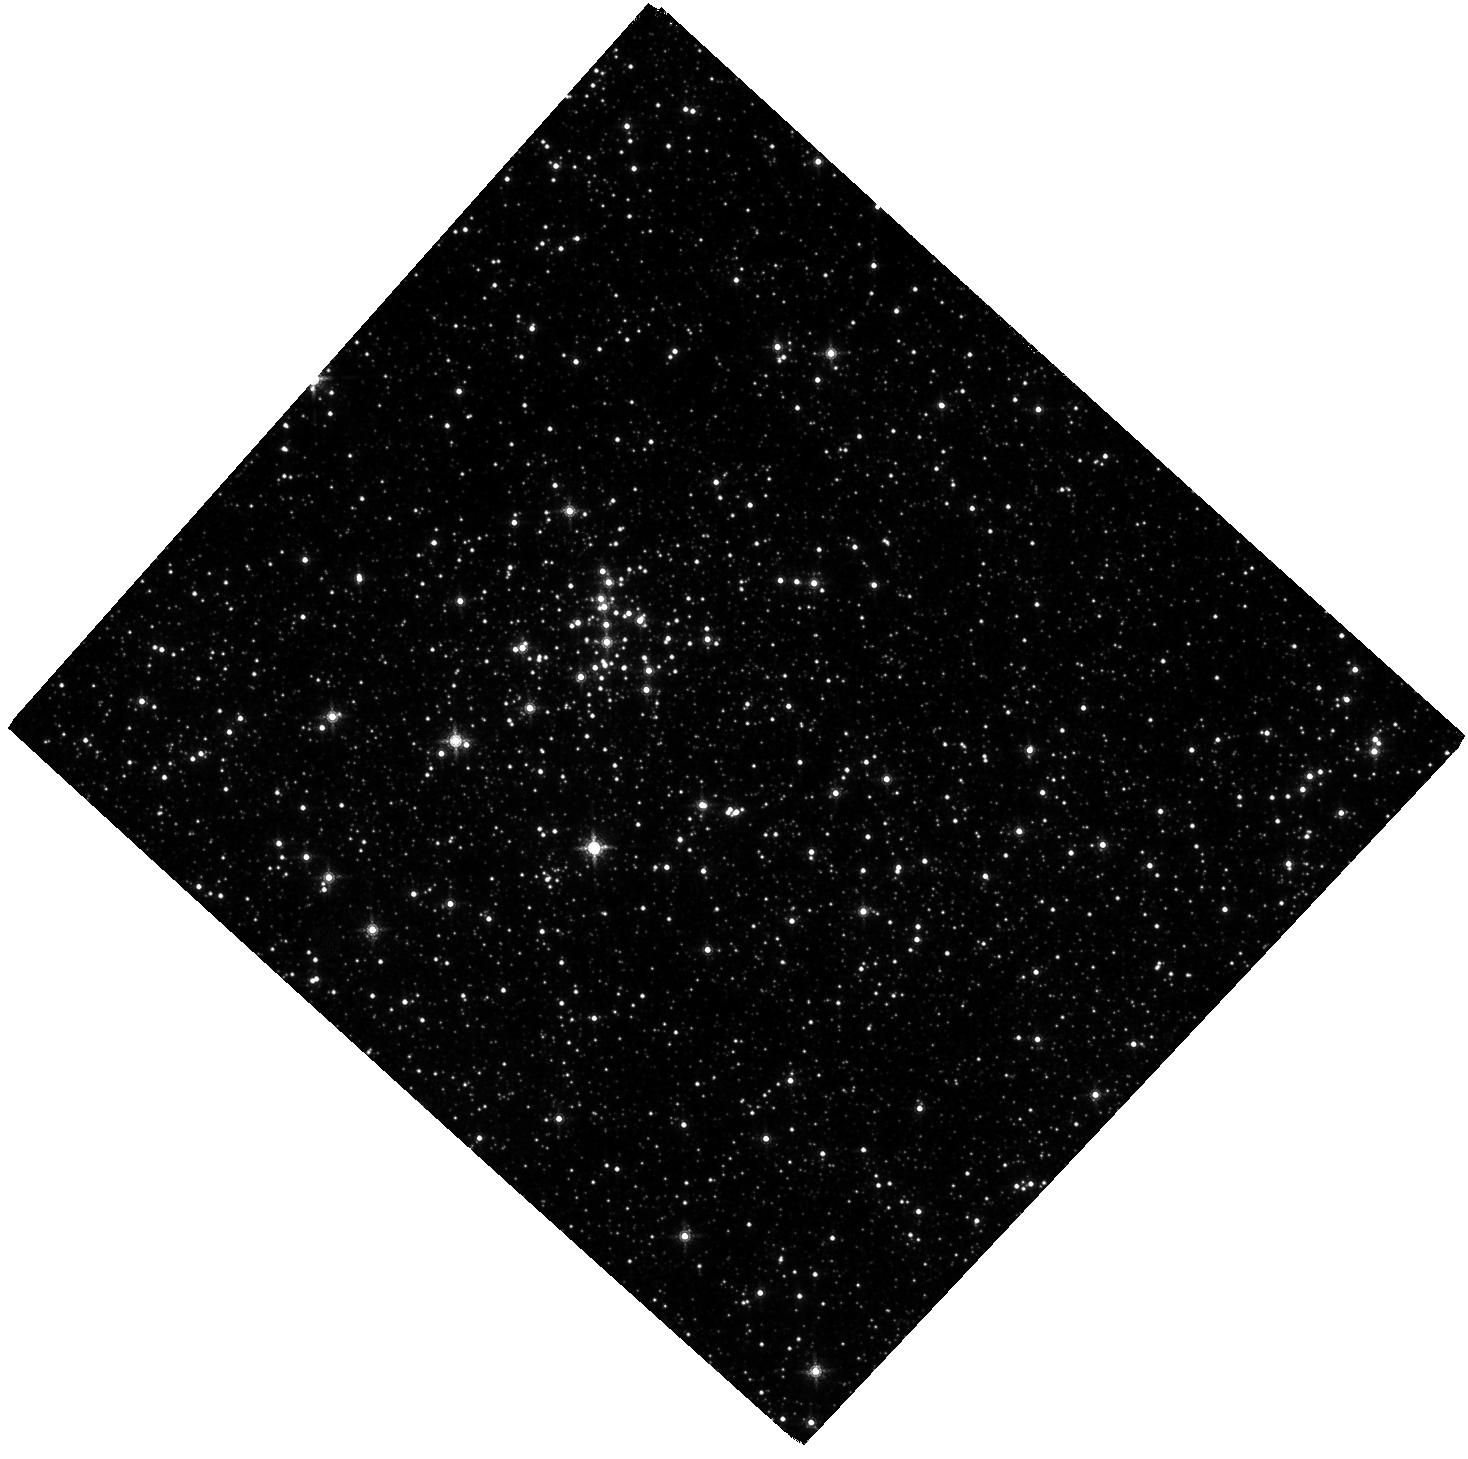
Target: QUINTUPLET. Instrument: WFC3/IR. Filter: F153M. Exposure: 2 h. Observation ID: hst_12318_02_wfc3_ir_f153m_ibia02

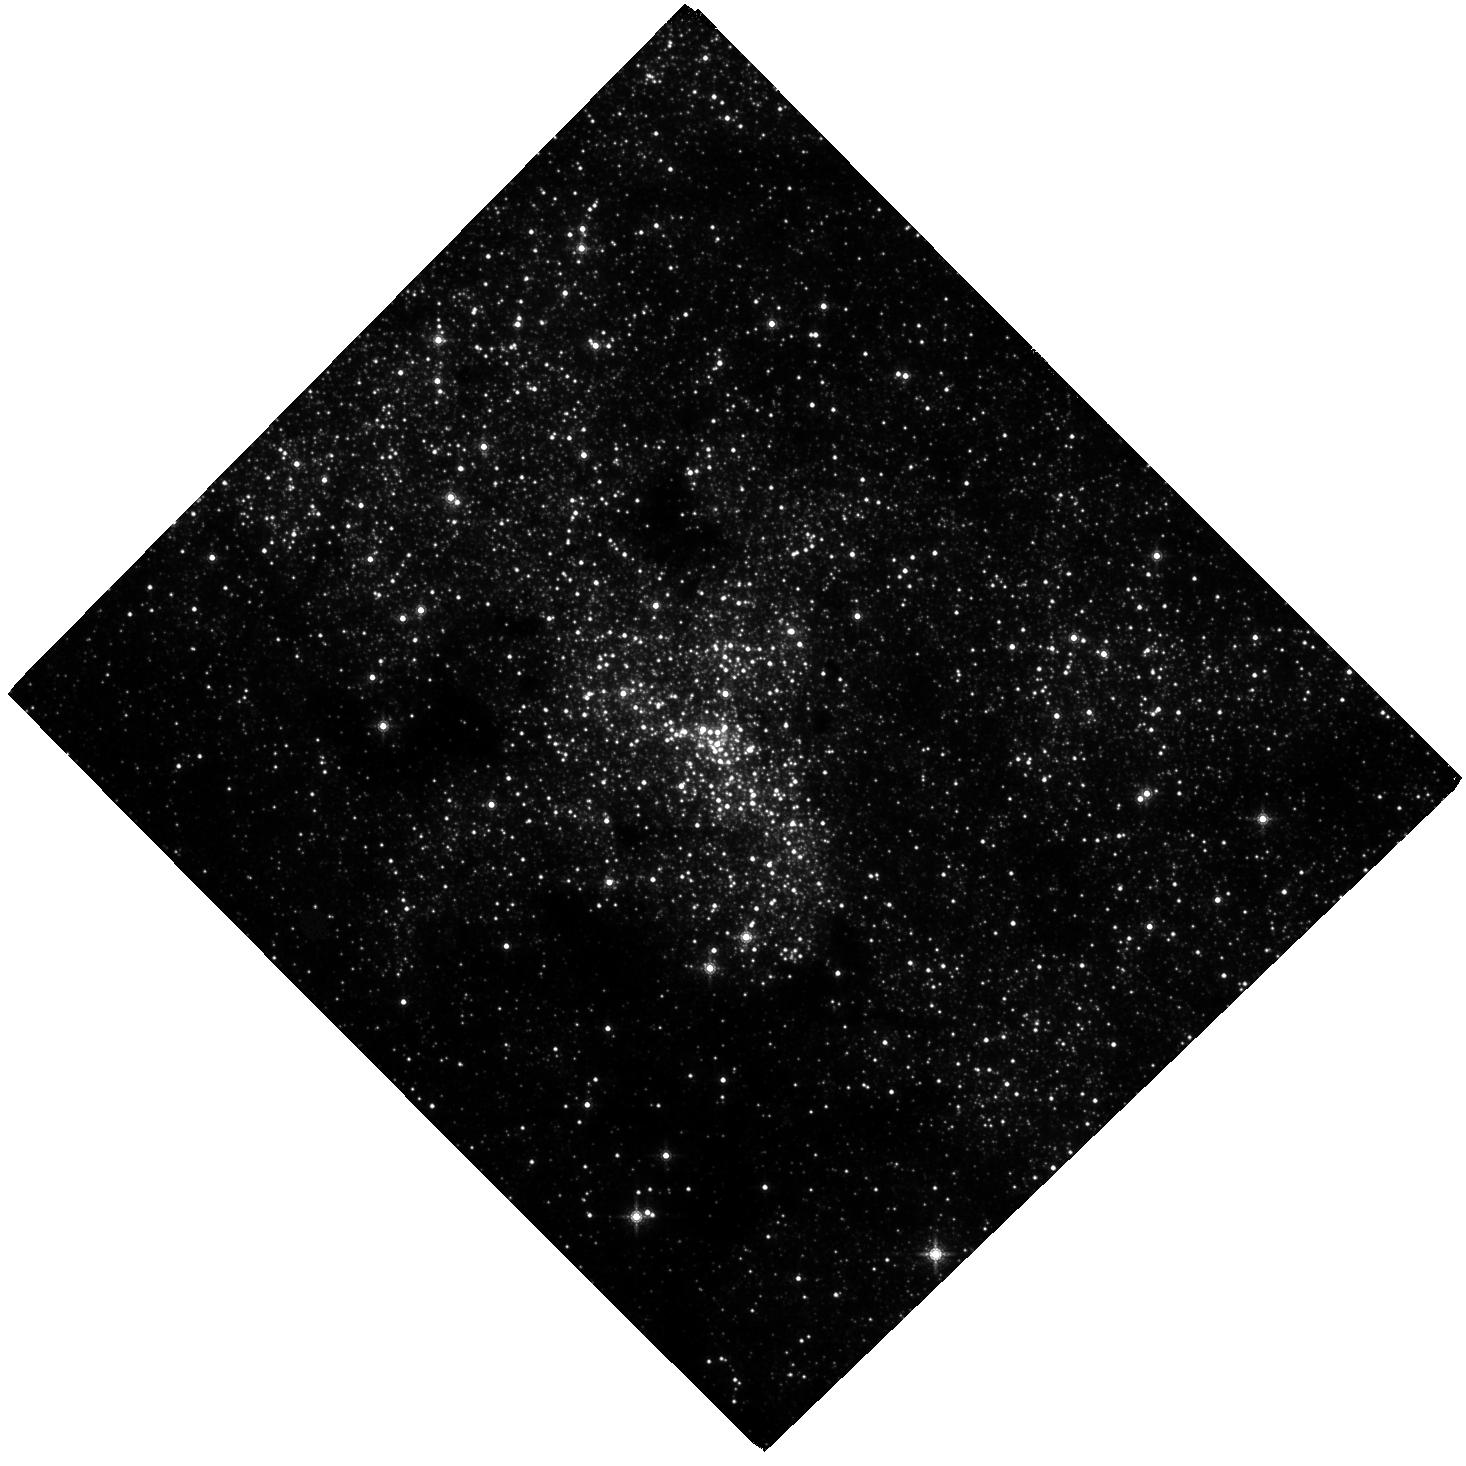
Target: SGRA. Instrument: WFC3/IR. Filter: F153M. Exposure: 2 h. Observation ID: hst_12318_03_wfc3_ir_f153m_ibia03

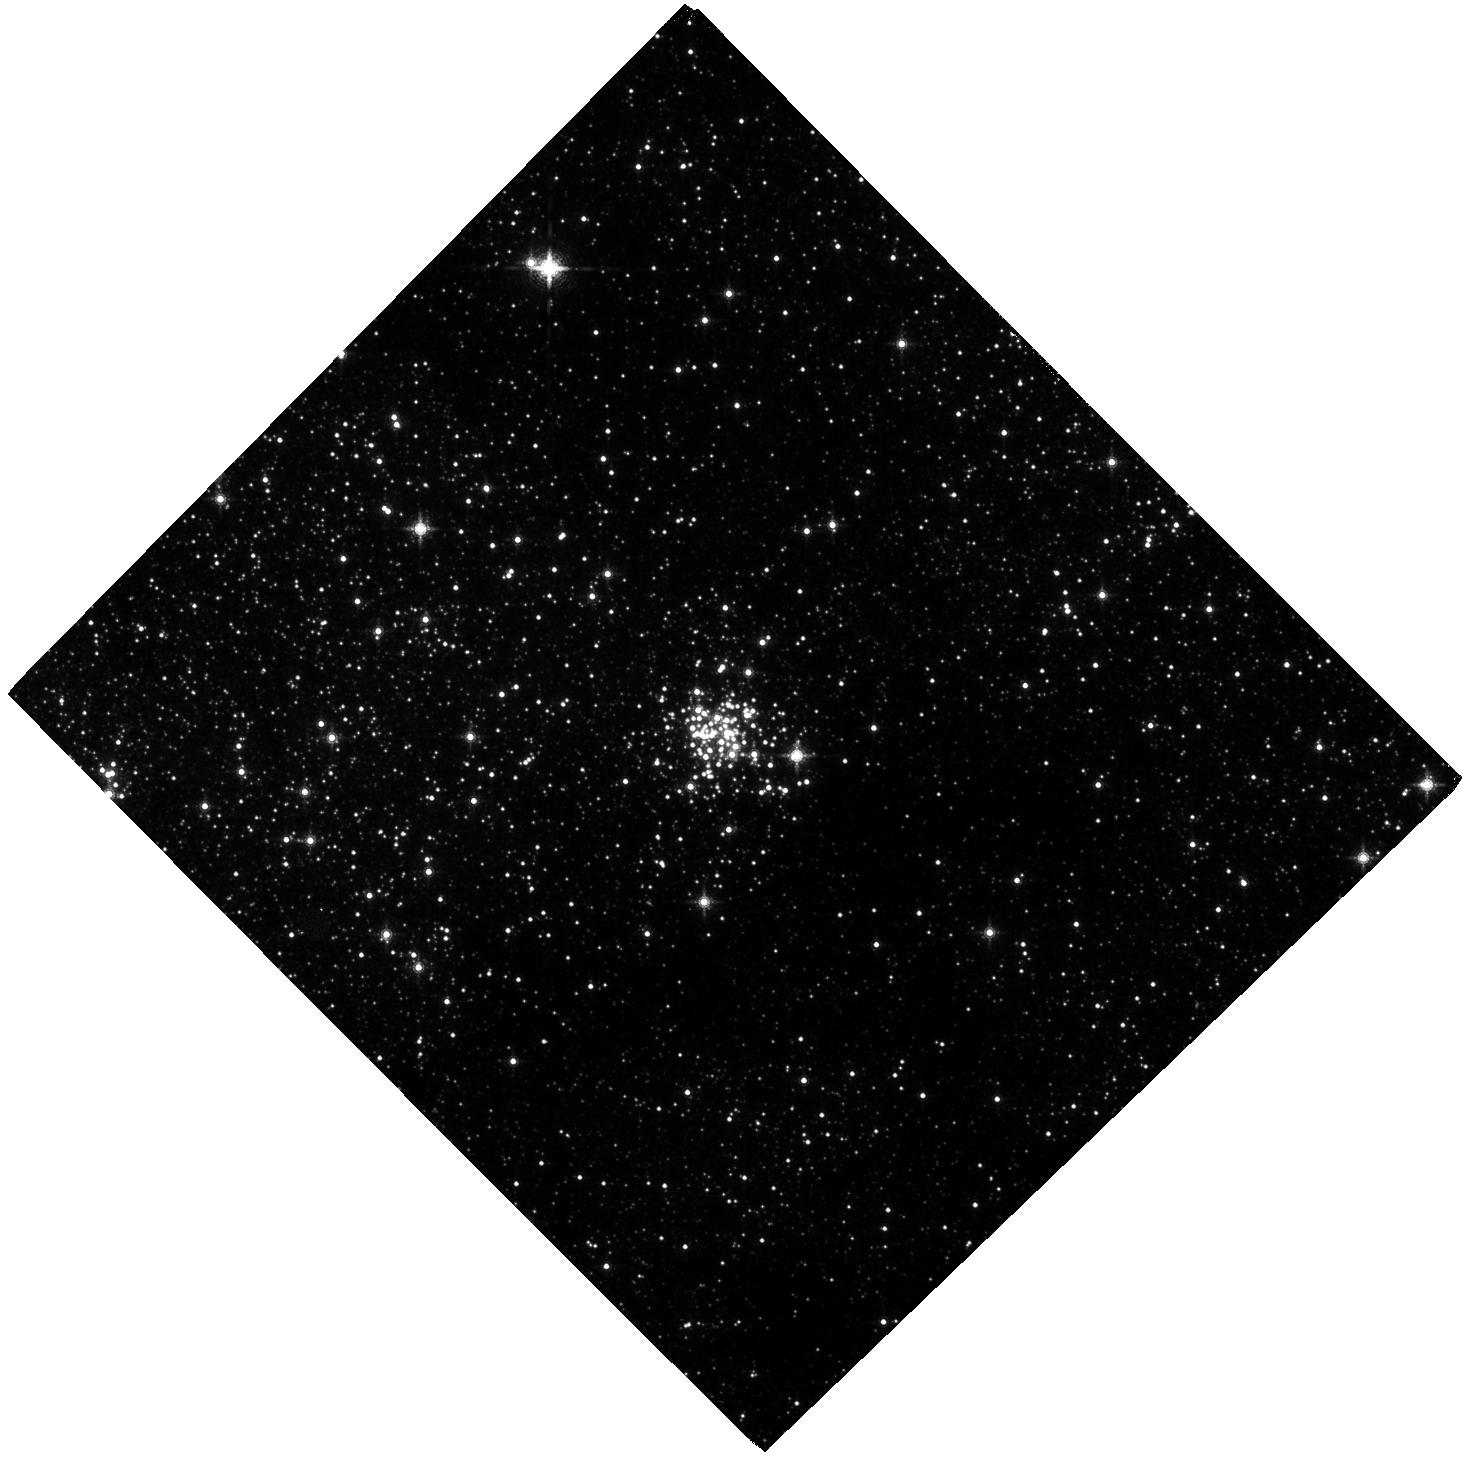
Target: ARCHES. Instrument: WFC3/IR. Filter: F153M. Exposure: 2 h. Observation ID: hst_12318_01_wfc3_ir_f153m_ibia01

Kinematic Reconstruction of the Origin and IMF of the Massive Young Clusters at the Galactic Center (PI: Ghez, Andrea M.)

We propose to exploit the wide field capabilities of Wide Field Camera 3 to study star formation at the Galactic center. By studying young stars located in the most physically extreme region of our Galaxy, we can test star formation theories, which suggest that such environments should favor high mass stars and, in extreme cases, should suppress star formation entirely. Specifically, we will measure the proper motions and photometry of stars over the full extent of the three massive young clusters that have been identified at the Galactic Center (Arches, Quintuplet, and the Young Nuclear Star Cluster). These observations are a factor of ?2000 more efficient than what can be done with ground-based adaptive optics. Our goals are two-fold. First, we hope to establish the initial sites of star formation in order to obtain an accurate estimate of the conditions that led to the stellar populations within these clusters. Answering this question for the Young Nuclear Star Cluster is particularly important as it establishes whether or not star formation can indeed proceed within 0.1 pc of our Galaxy?s supermassive black hole. Second, we will measure the IMF in the Arches and Quintuplet, where dynamical evolution is less severe, using proper motions to determine membership and to reveal the tidal radius. Probing how the properties of the emergent stellar populations within our Galaxy may be affected by the physical environment in which they arise is an important first step to understanding how they might vary as a function of cosmic time and thereby affect our models of galaxy formation and evolution.